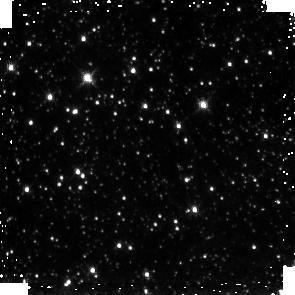
Target: GC-SURVEY-81
Instrument: NICMOS/NIC3
Filter: F190N
Exposure: 3 min
Observation ID: na131u010

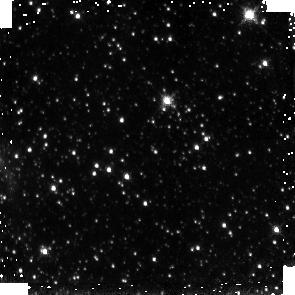
Target: GC-SURVEY-285
Instrument: NICMOS/NIC3
Filter: F190N
Exposure: 3 min
Observation ID: na133t010

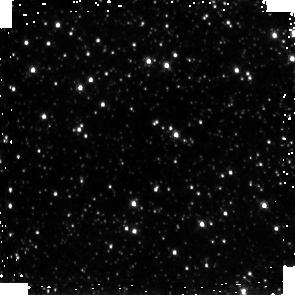
Target: GC-SURVEY-513
Instrument: NICMOS/NIC3
Filter: F190N
Exposure: 3 min
Observation ID: na135y010

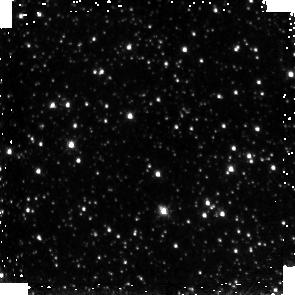
Target: GC-SURVEY-55
Instrument: NICMOS/NIC3
Filter: F190N
Exposure: 3 min
Observation ID: na131n050

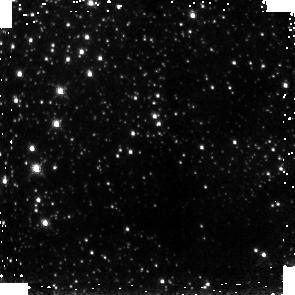
Target: GC-SURVEY-538
Instrument: NICMOS/NIC3
Filter: F187N
Exposure: 3 min
Observation ID: na136e040

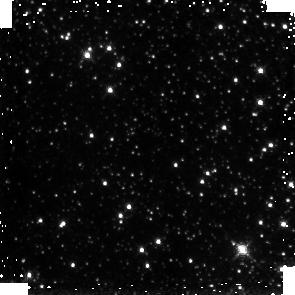
Target: GC-SURVEY-493
Instrument: NICMOS/NIC3
Filter: F190N
Exposure: 3 min
Observation ID: na135t010

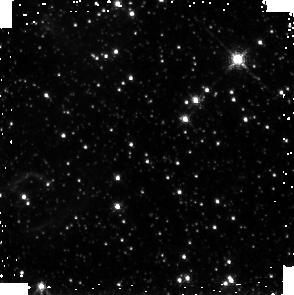
Target: GC-SURVEY-506
Instrument: NICMOS/NIC3
Filter: F187N
Exposure: 3 min
Observation ID: na135w040

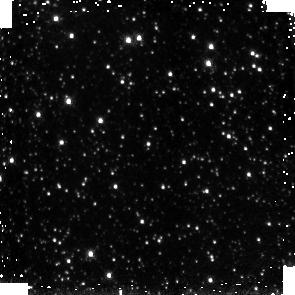
Target: GC-SURVEY-441
Instrument: NICMOS/NIC3
Filter: F190N
Exposure: 3 min
Observation ID: na135g010

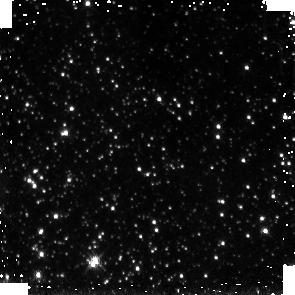
Target: GC-SURVEY-397
Instrument: NICMOS/NIC3
Filter: F190N
Exposure: 3 min
Observation ID: na134v010

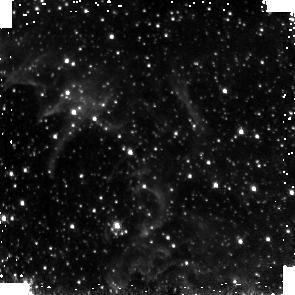
Target: GC-SURVEY-25
Instrument: NICMOS/NIC3
Filter: F187N
Exposure: 3 min
Observation ID: na131g020

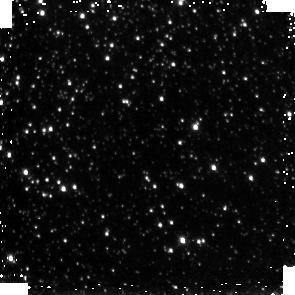
Target: GC-SURVEY-444
Instrument: NICMOS/NIC3
Filter: F187N
Exposure: 3 min
Observation ID: na135g080

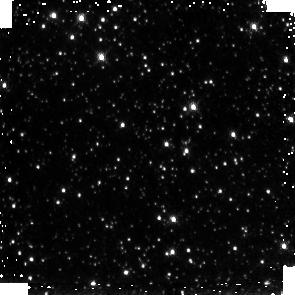
Target: GC-SURVEY-169
Instrument: NICMOS/NIC3
Filter: F190N
Exposure: 3 min
Observation ID: na132q010

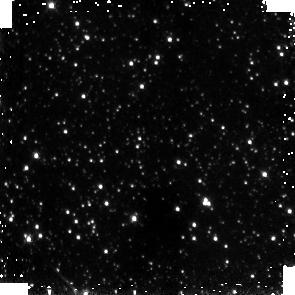
Target: GC-SURVEY-449
Instrument: NICMOS/NIC3
Filter: F187N
Exposure: 3 min
Observation ID: na135i020

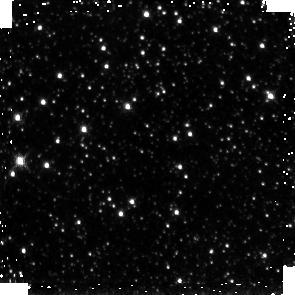
Target: GC-SURVEY-462
Instrument: NICMOS/NIC3
Filter: F190N
Exposure: 3 min
Observation ID: na135l030

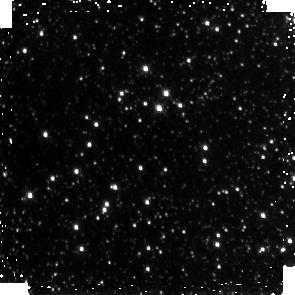
Target: GC-SURVEY-143
Instrument: NICMOS/NIC3
Filter: F187N
Exposure: 3 min
Observation ID: na132j060

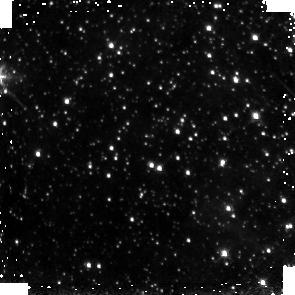
Target: GC-SURVEY-38
Instrument: NICMOS/NIC3
Filter: F187N
Exposure: 3 min
Observation ID: na131j040

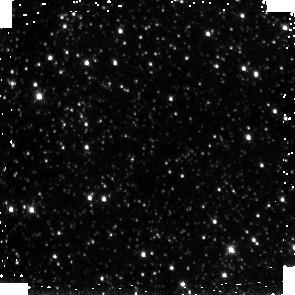
Target: GC-SURVEY-434
Instrument: NICMOS/NIC3
Filter: F187N
Exposure: 3 min
Observation ID: na135e040

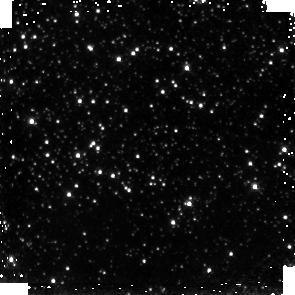
Target: GC-SURVEY-501
Instrument: NICMOS/NIC3
Filter: F190N
Exposure: 3 min
Observation ID: na135v010

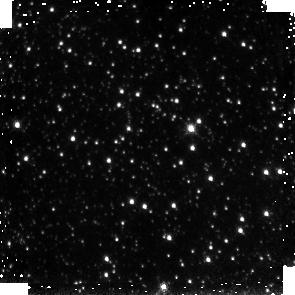
Target: GC-SURVEY-302
Instrument: NICMOS/NIC3
Filter: F190N
Exposure: 3 min
Observation ID: na133x030

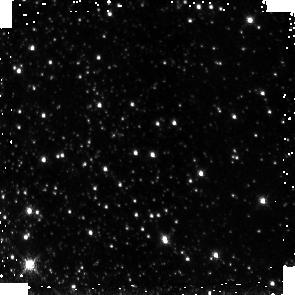
Target: GC-SURVEY-391
Instrument: NICMOS/NIC3
Filter: F187N
Exposure: 3 min
Observation ID: na134t060

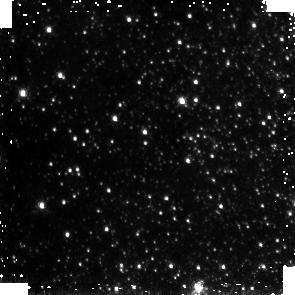
Target: GC-SURVEY-368
Instrument: NICMOS/NIC3
Filter: F187N
Exposure: 3 min
Observation ID: na134n080

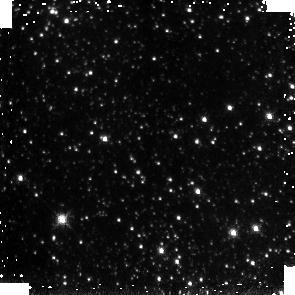
Target: GC-SURVEY-271
Instrument: NICMOS/NIC3
Filter: F187N
Exposure: 3 min
Observation ID: na133p060

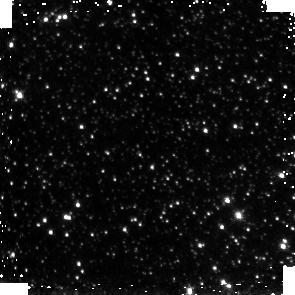
Target: GC-SURVEY-459
Instrument: NICMOS/NIC3
Filter: F187N
Exposure: 3 min
Observation ID: na135k060

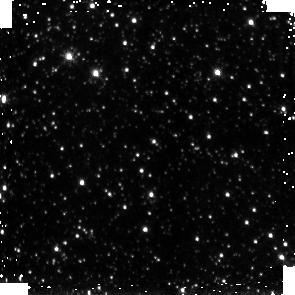
Target: GC-SURVEY-576
Instrument: NICMOS/NIC3
Filter: F190N
Exposure: 3 min
Observation ID: na136n070

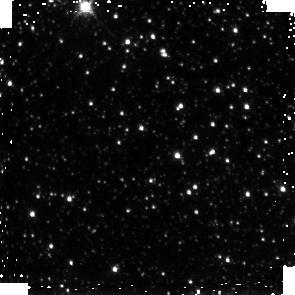
Target: GC-SURVEY-71
Instrument: NICMOS/NIC3
Filter: F190N
Exposure: 3 min
Observation ID: na131r050

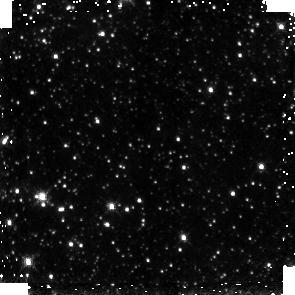
Target: GC-SURVEY-553
Instrument: NICMOS/NIC3
Filter: F187N
Exposure: 3 min
Observation ID: na136i020

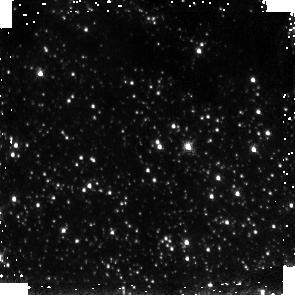
Target: GC-SURVEY-389
Instrument: NICMOS/NIC3
Filter: F190N
Exposure: 3 min
Observation ID: na134t010

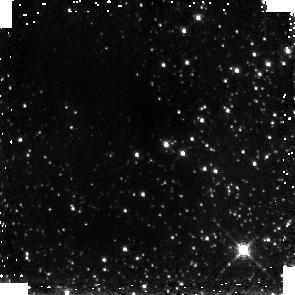
Target: GC-SURVEY-233
Instrument: NICMOS/NIC3
Filter: F187N
Exposure: 3 min
Observation ID: na133g020

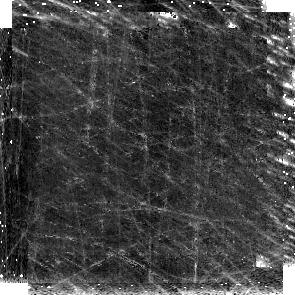
Target: GC-SURVEY-150
Instrument: NICMOS/NIC3
Filter: F190N
Exposure: 3 min
Observation ID: na132l030

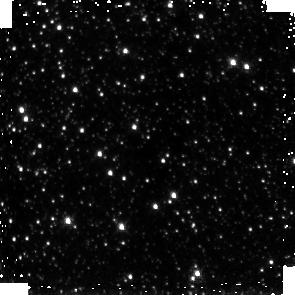
Target: GC-SURVEY-418
Instrument: NICMOS/NIC3
Filter: F190N
Exposure: 3 min
Observation ID: na135a030

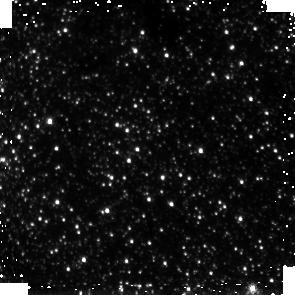
Target: GC-SURVEY-314
Instrument: NICMOS/NIC3
Filter: F190N
Exposure: 3 min
Observation ID: na134a030

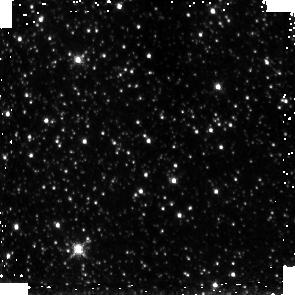
Target: GC-SURVEY-219
Instrument: NICMOS/NIC3
Filter: F190N
Exposure: 3 min
Observation ID: na133c050

A Paschen-Alpha Study of Massive Stars and the ISM in the Galactic Center (PI: Wang, Q. Daniel)

The Galactic center (GC) is a unique site for a detailed study of a multitude of complex astrophysical phenomena, which may be common to nuclear regions of many galaxies. Observable at resolutions unapproachable in other galaxies, the GC provides an unparalleled opportunity to improve our understanding of the interrelationships of massive stars, young stellar clusters, warm and hot ionized gases, molecular clouds, large scale magnetic fields, and black holes. We propose the first large-scale hydrogen Paschen alpha line survey of the GC using NICMOS on the Hubble Space Telescope. This survey will lead to a high resolution and high sensitivity map of the Paschen alpha line emission in addition to a map of foreground extinction, made by comparing Paschen alpha to radio emission. This survey of the inner 75 pc of the Galaxy will provide an unprecedented and complete search for sites of massive star formation. In particular, we will be able to (1) uncover the distribution of young massive stars in this region, (2) locate the surfaces of adjacent molecular clouds, (3) determine important physical parameters of the ionized gas, (4) identify compact and ultra-compact HII regions throughout the GC. When combined with existing Chandra and Spitzer surveys as well as a wealth of other multi-wavelength observations, the results will allow us to address such questions as where and how massive stars form, how stellar clusters are disrupted, how massive stars shape and heat the surrounding medium, and how various phases of this medium are interspersed.